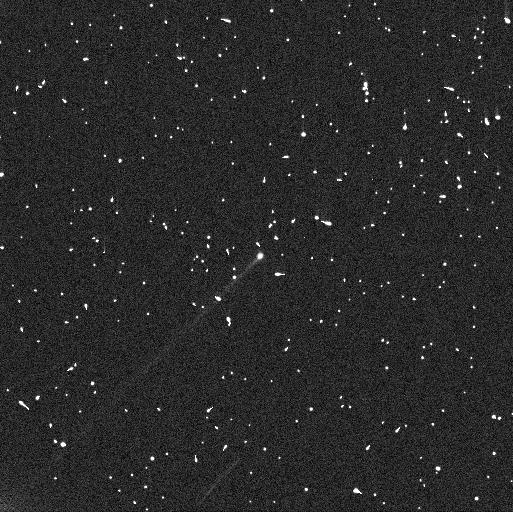
Target: 288P. Instrument: WFC3/UVIS. Filter: F606W. Exposure: 4 min. Observation ID: ienl01mxq

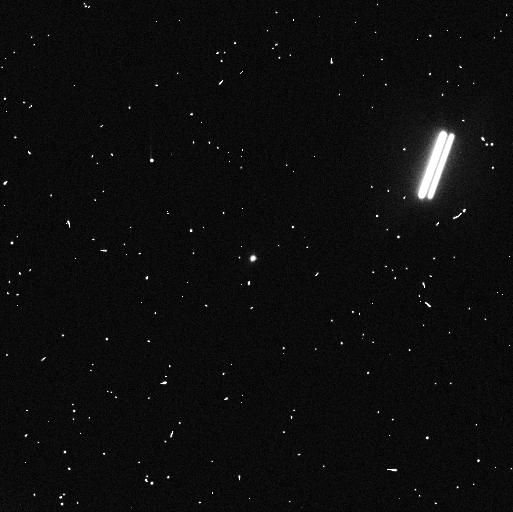
Target: 288P-B. Instrument: WFC3/UVIS. Filter: F606W. Exposure: 4 min. Observation ID: ienl03p0q

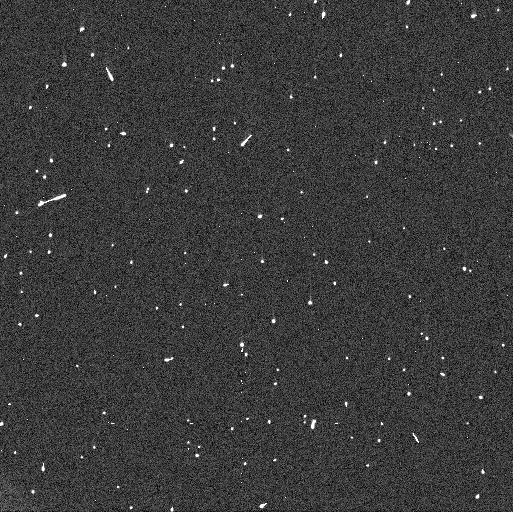
Target: 288P. Instrument: WFC3/UVIS. Filter: F606W. Exposure: 4 min. Observation ID: ienl02ccq

Interconnection between outgassing, fast rotation and mutual orbit in binary main-belt comet 288P (PI: Agarwal, Jessica)

The binary asteroid 288P is unusual both for its sublimation-driven activity and for its peculiar mutual orbit combining similarly-sized components with a wide separation and high eccentricity. The second half if 2022 will witness the 288P system emerging from its second perihelion passage after the binary nature was discovered. We here seek to verify the possibility indicated by earlier HST observations that the mutual orbit was perturbed by an outgassing-induced torque during the 2016/17 perihelion passage. If confirmed, the activity could have led to the unusually wide semimajor axis that cannot be achieved directly from rotational fission. In addition we seek to consolidate the identity of the active component(s) to find out if the activity is a direct consequence of the splitting event leading to binary formation. We also aim to constrain the size of the largest dust particles emitted from the active component(s) that is diagnostic of the strength of sublimation and the potential role played by fast rotation in lifting the dust. Finally, we seek to understand whether the level of activity is constant between apparitions, or if a trend can be identified that would indicate the evolution of exposed ice on main belt asteroids with time. We request five orbits of HST/WFC3 time to be scheduled at roughly 4 week intervals between August and December 2022. These data will allow us to measure the brightness and separations of the components and the evolution of dust lingering from the perihelion passage in winter 2021/22. Only HST is able to spatially resolve the components (max. separation 0.1 arcsec) and central dust cloud of this faint (V=22mag) target.